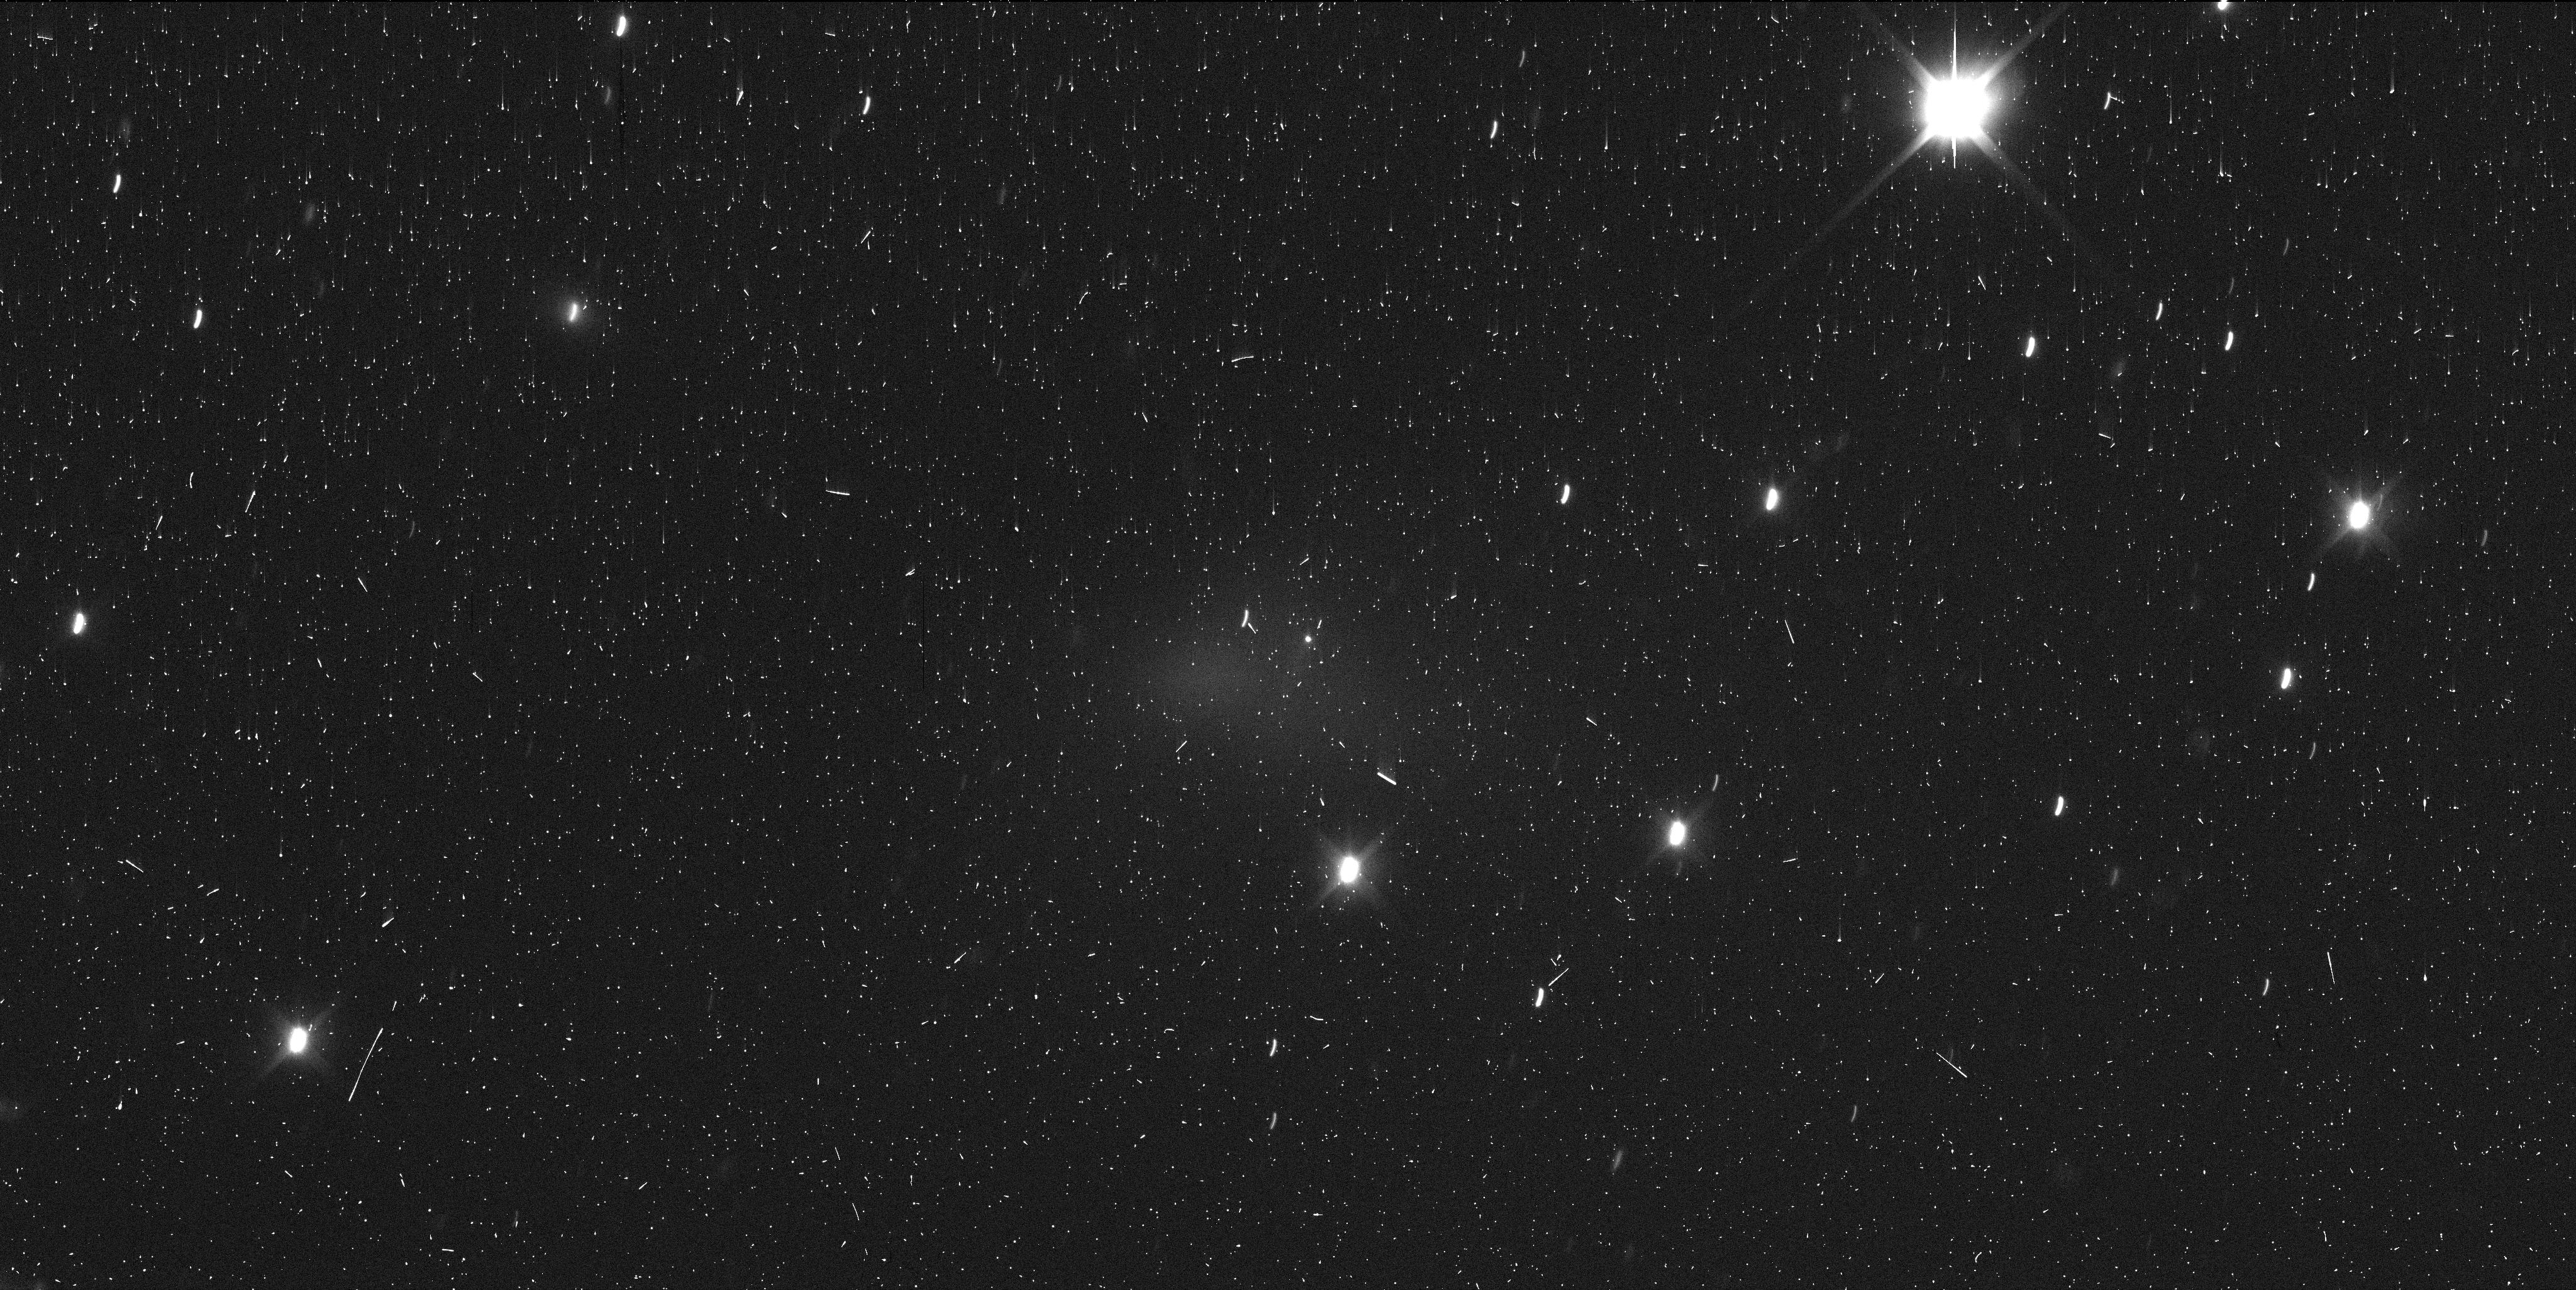
Target: COMET-108P-CIFFREO
Instrument: WFC3/UVIS
Filter: F350LP
Exposure: 6 min
Observation ID: iesz03ojq

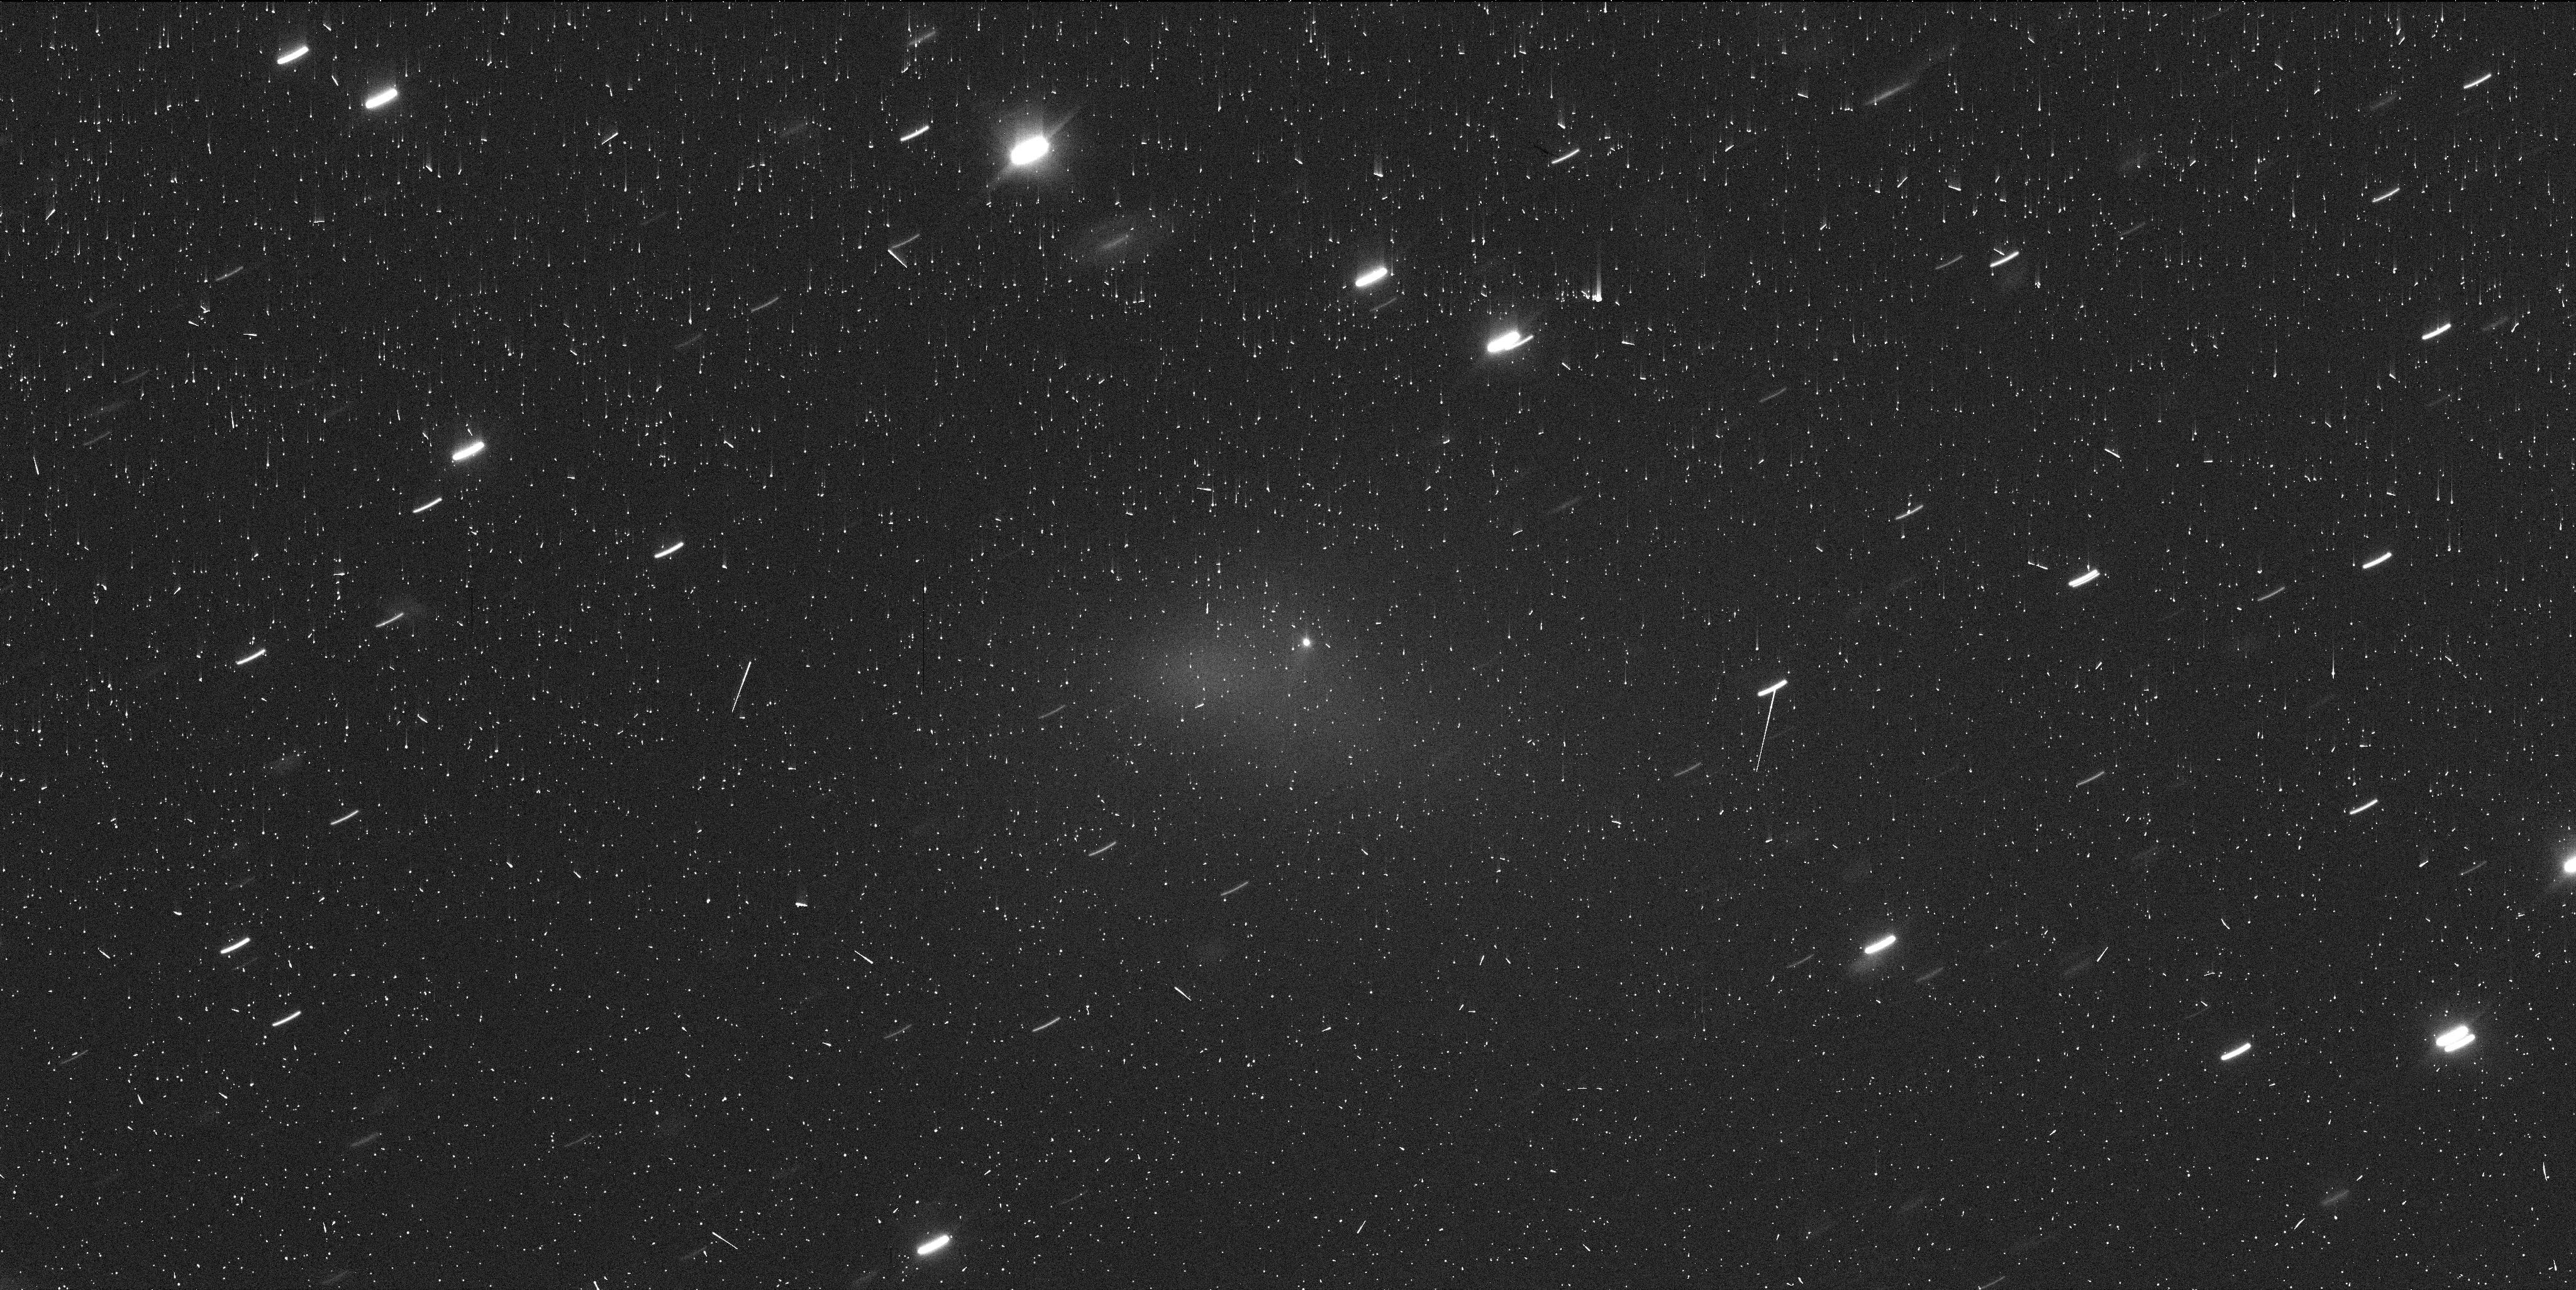
Target: COMET-108P-CIFFREO
Instrument: WFC3/UVIS
Filter: F350LP
Exposure: 6 min
Observation ID: iesz02byq

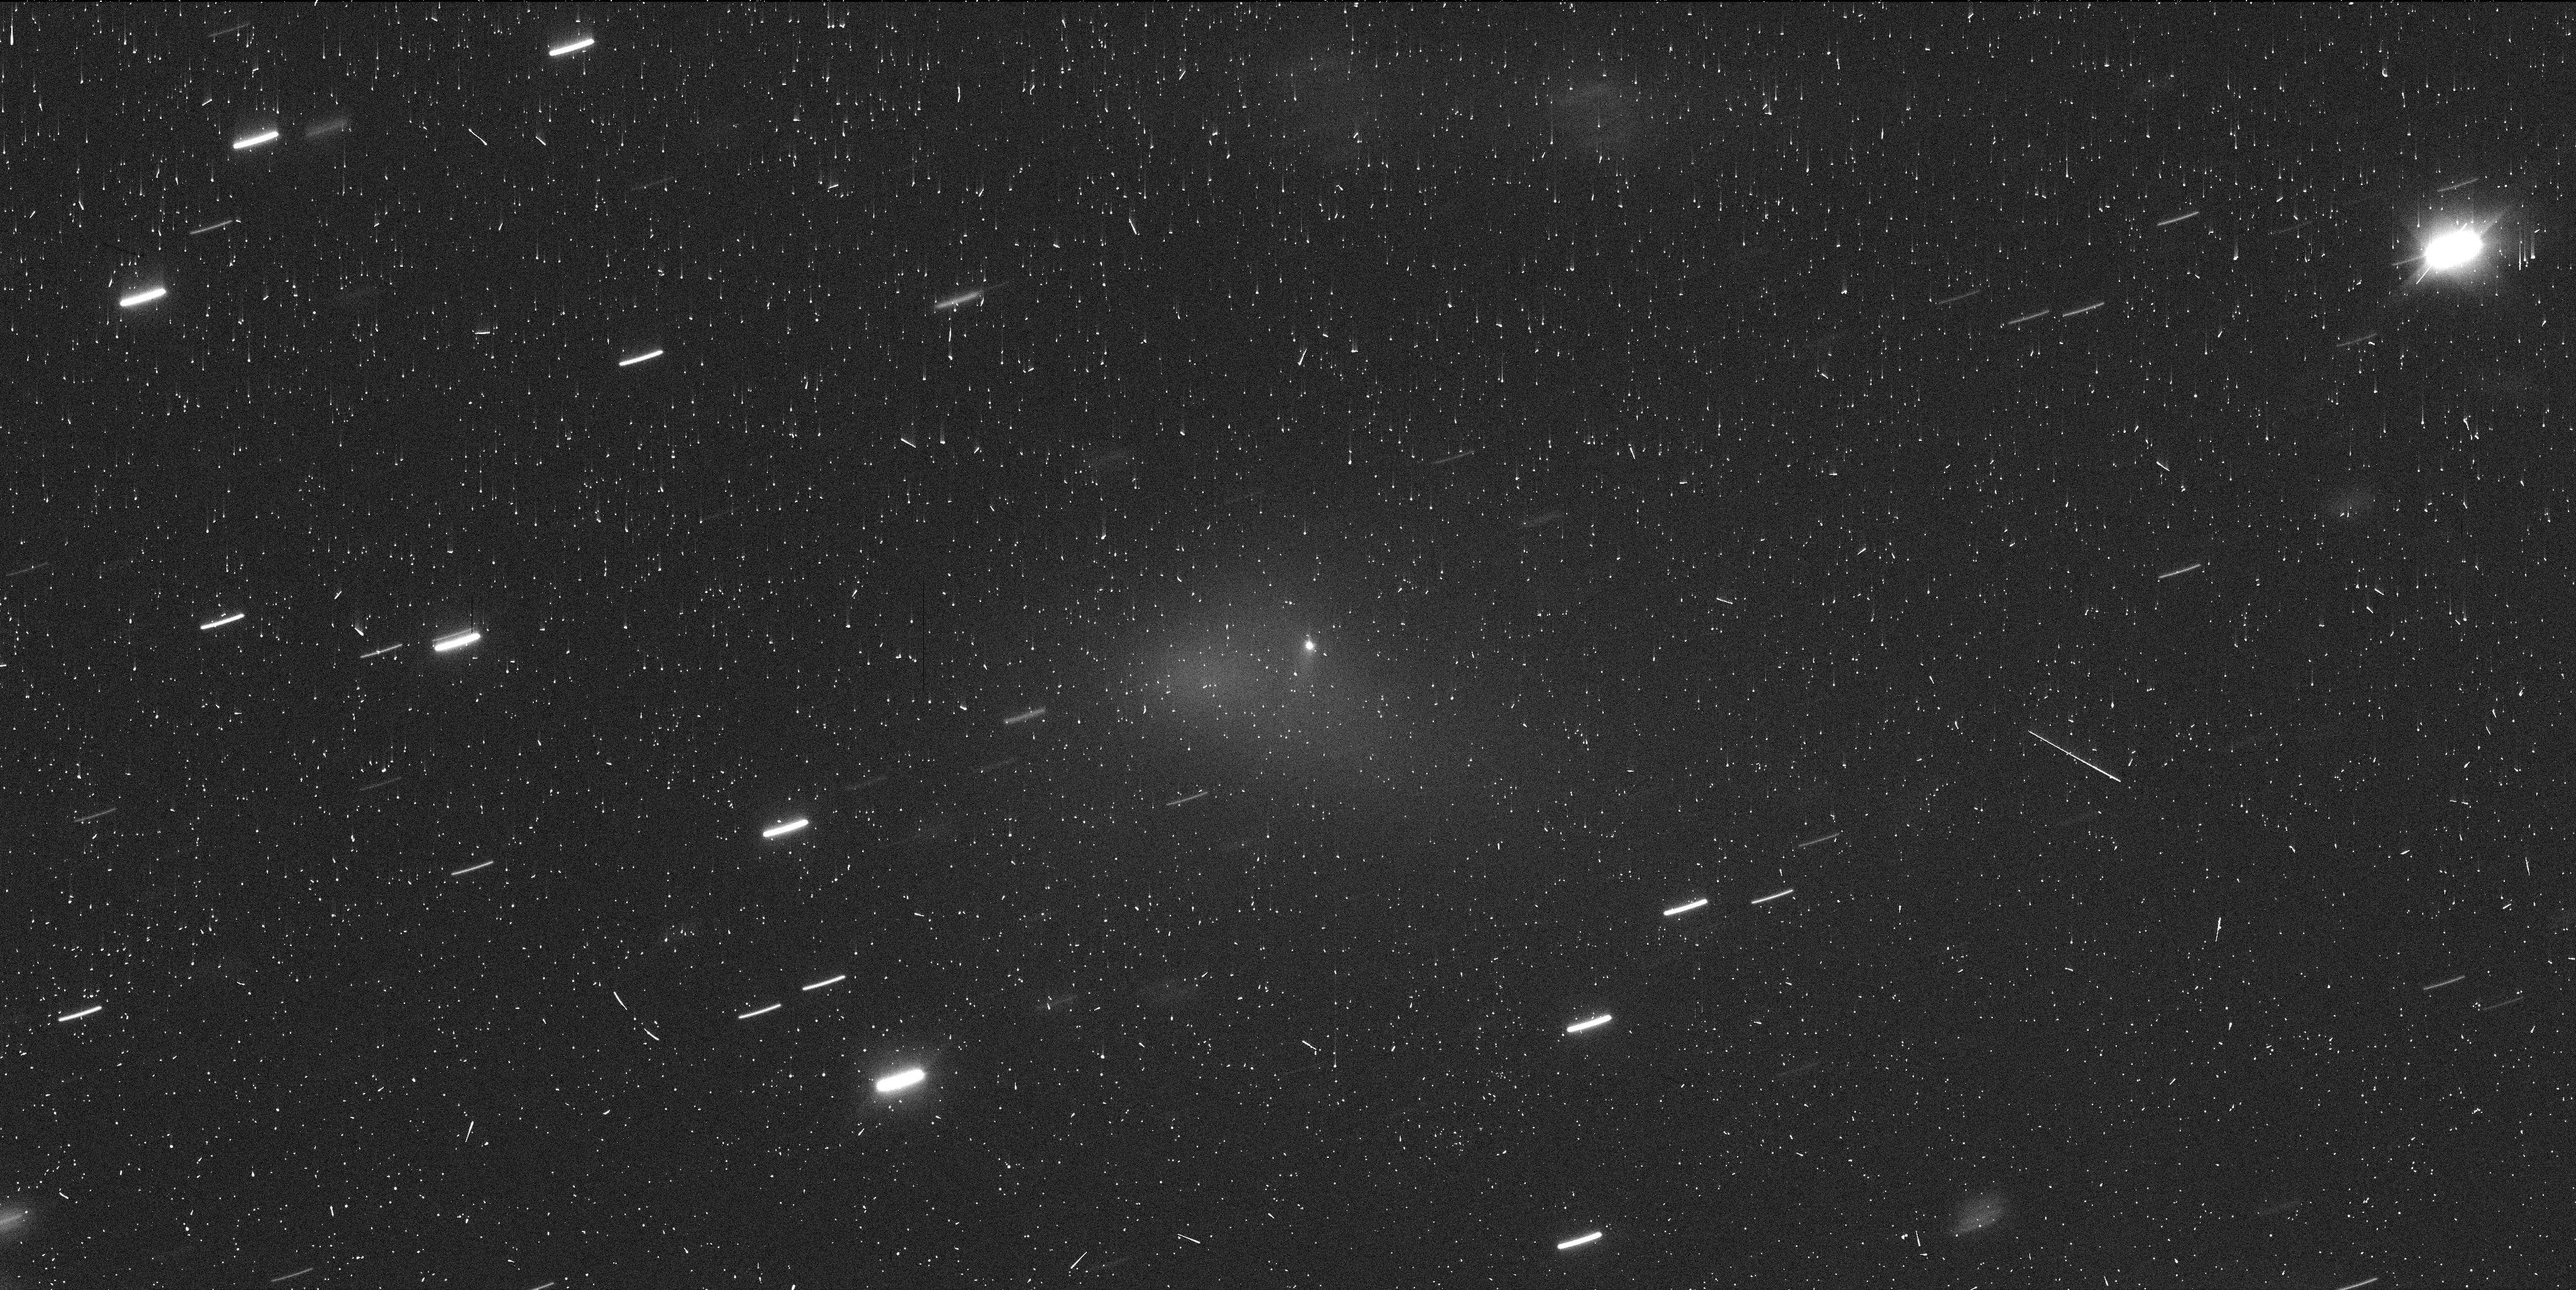
Target: COMET-108P-CIFFREO
Instrument: WFC3/UVIS
Filter: F350LP
Exposure: 6 min
Observation ID: iesz01jvq

Disintegrating Comet 108P/Ciffreo (PI: Jewitt, David)

As was first noticed on 2022 January 2, the short-period (Kuiper belt) comet 108P/Ciffreo is undergoing a fragmentation event. In low-resolution ground-based data, the ejected fragments appear only as a diffuse, low surface brightness blob separated from the main nucleus. Given such data, neither photometric nor dynamical studies are possible. We propose early-time measurements at the high angular resolution offered by HST to characterize these embedded fragments in terms of their brightness and velocity distributions, with the aim being to determine the process behind the fragmentation. Three orbits are requested to determine the sky-plane motion of the fragments so that their velocities and ejection dates can be determined. Cometary fragmentation events are both unpredictable and short-lived and, as a result, few have been studied in detail. DDT observations are needed to obtain data while the fragment swarm is fresh and before it dissipates and fades.